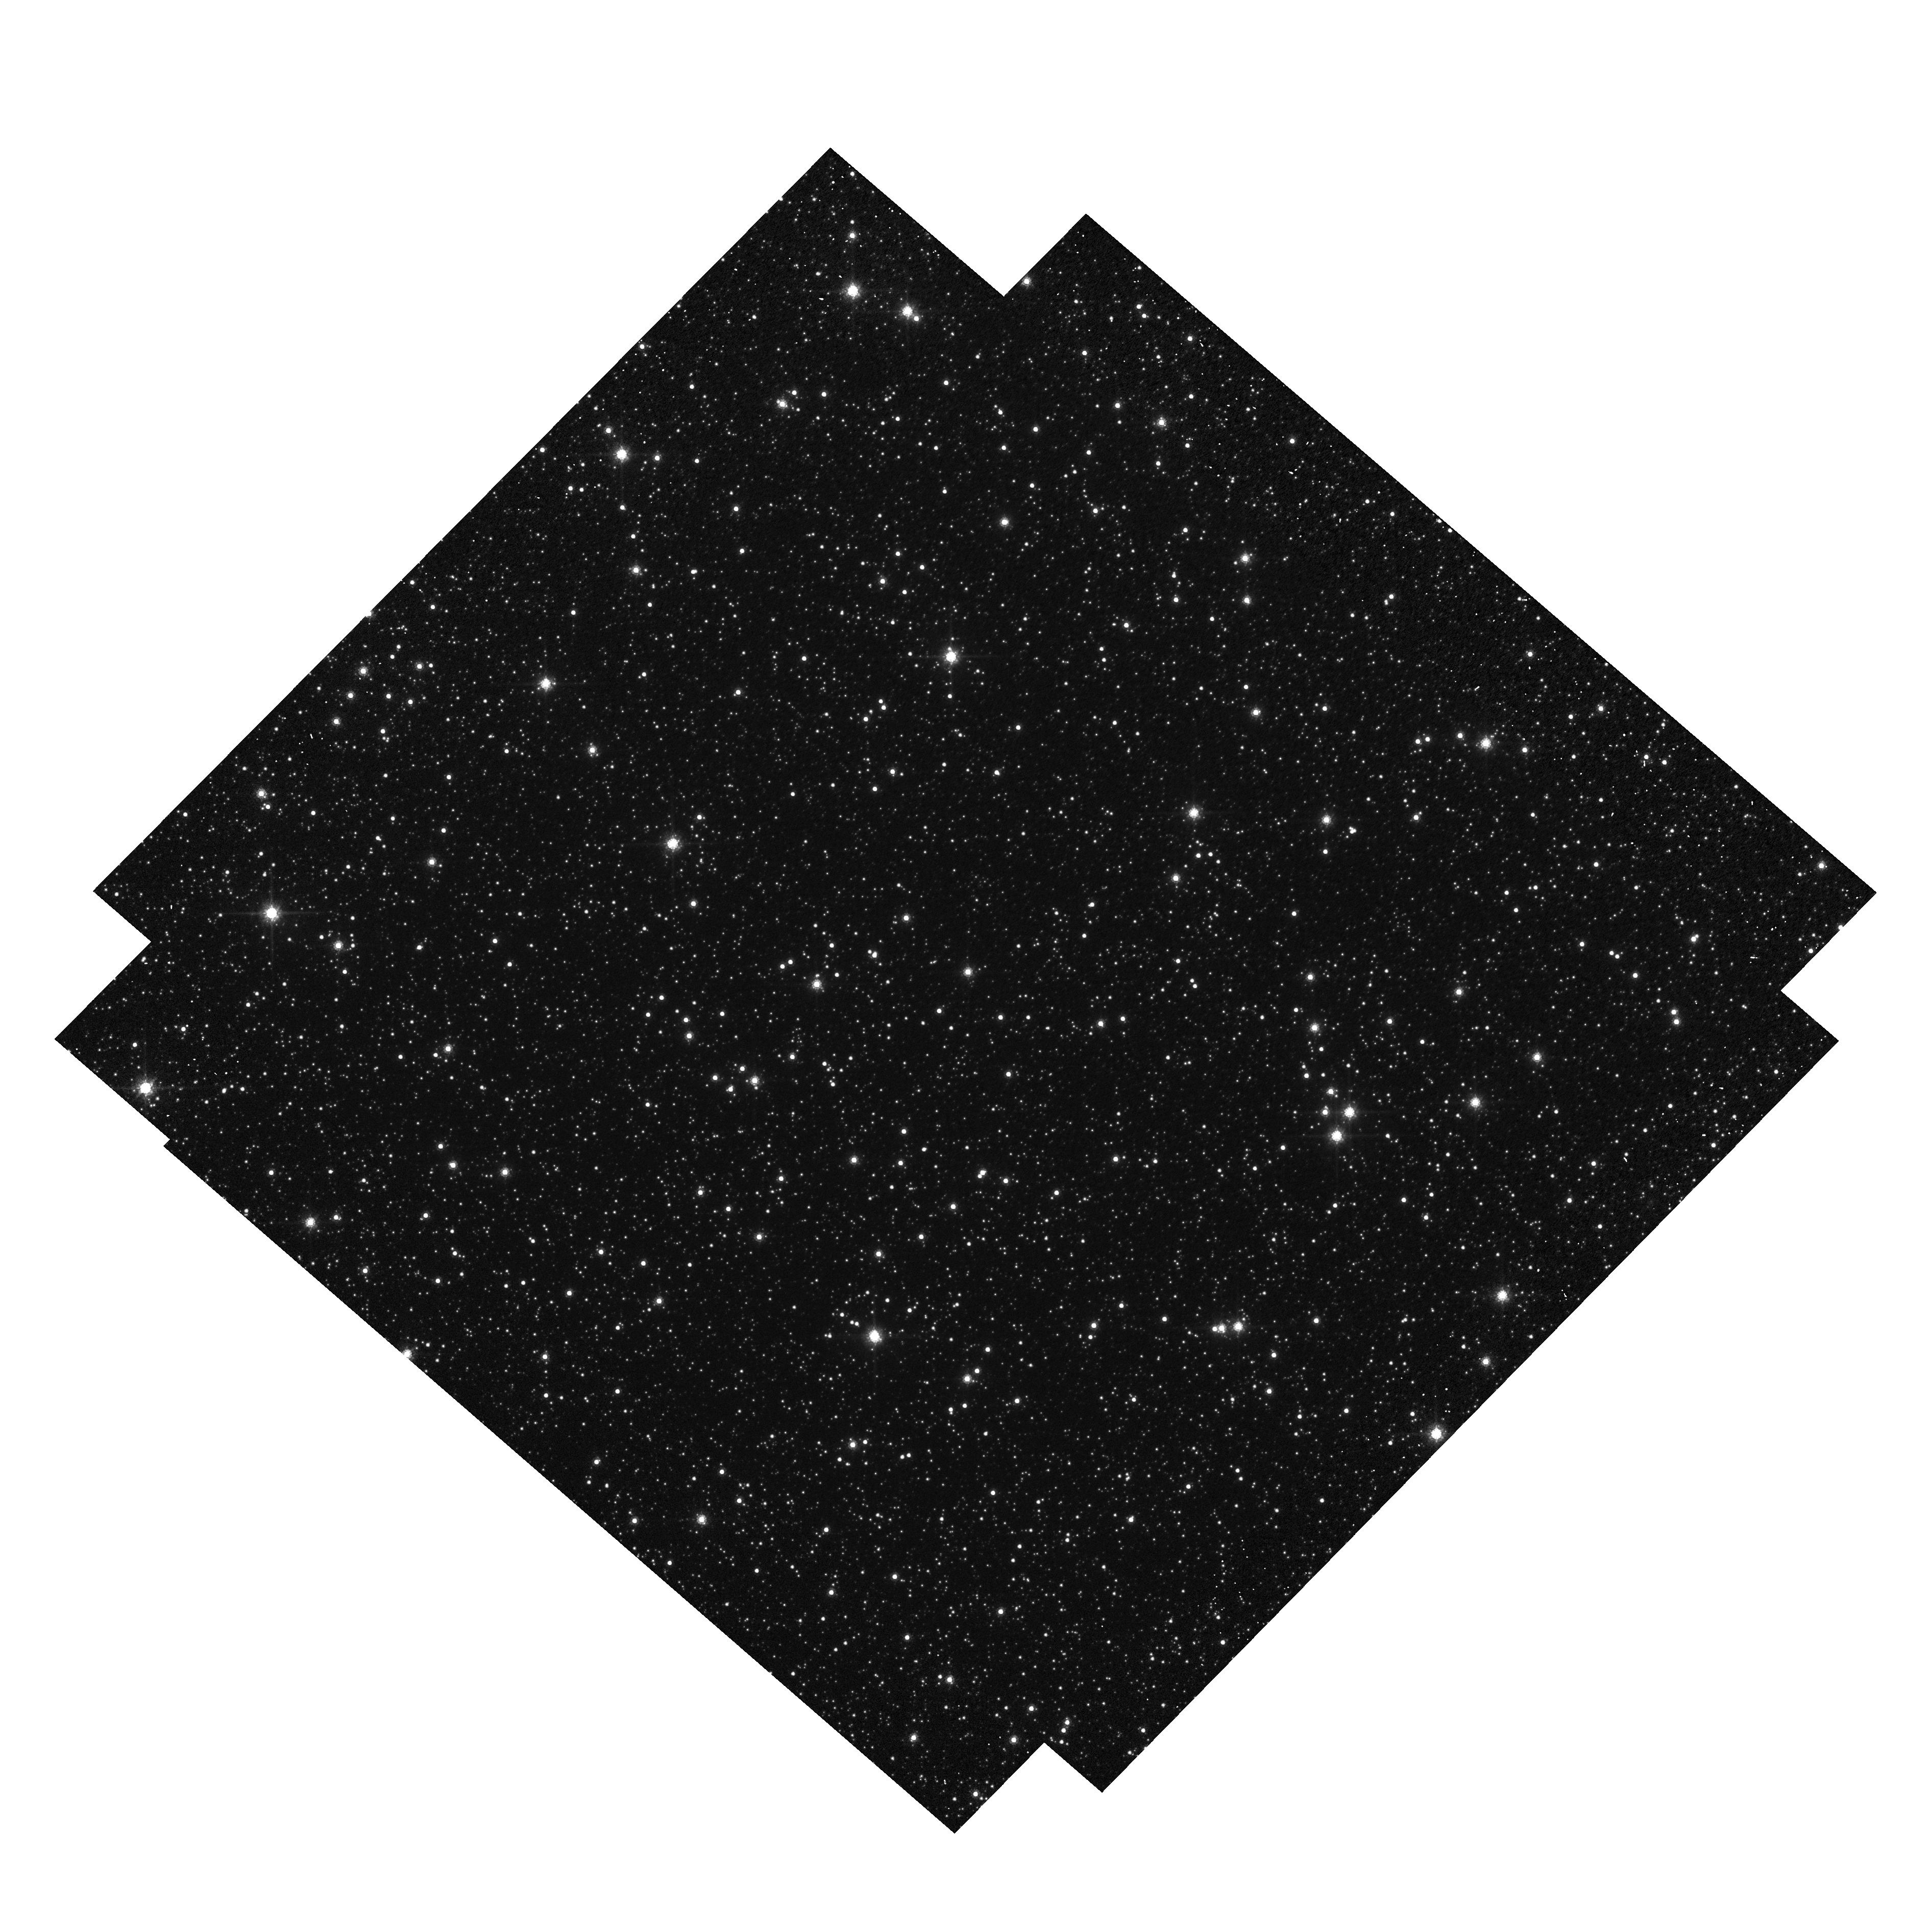
Target: OGLE-2011-BLG-0037
Instrument: WFC3/UVIS
Filter: F814W
Exposure: 2 min
Observation ID: hst_12322_09_wfc3_uvis_f814w_ibnc09

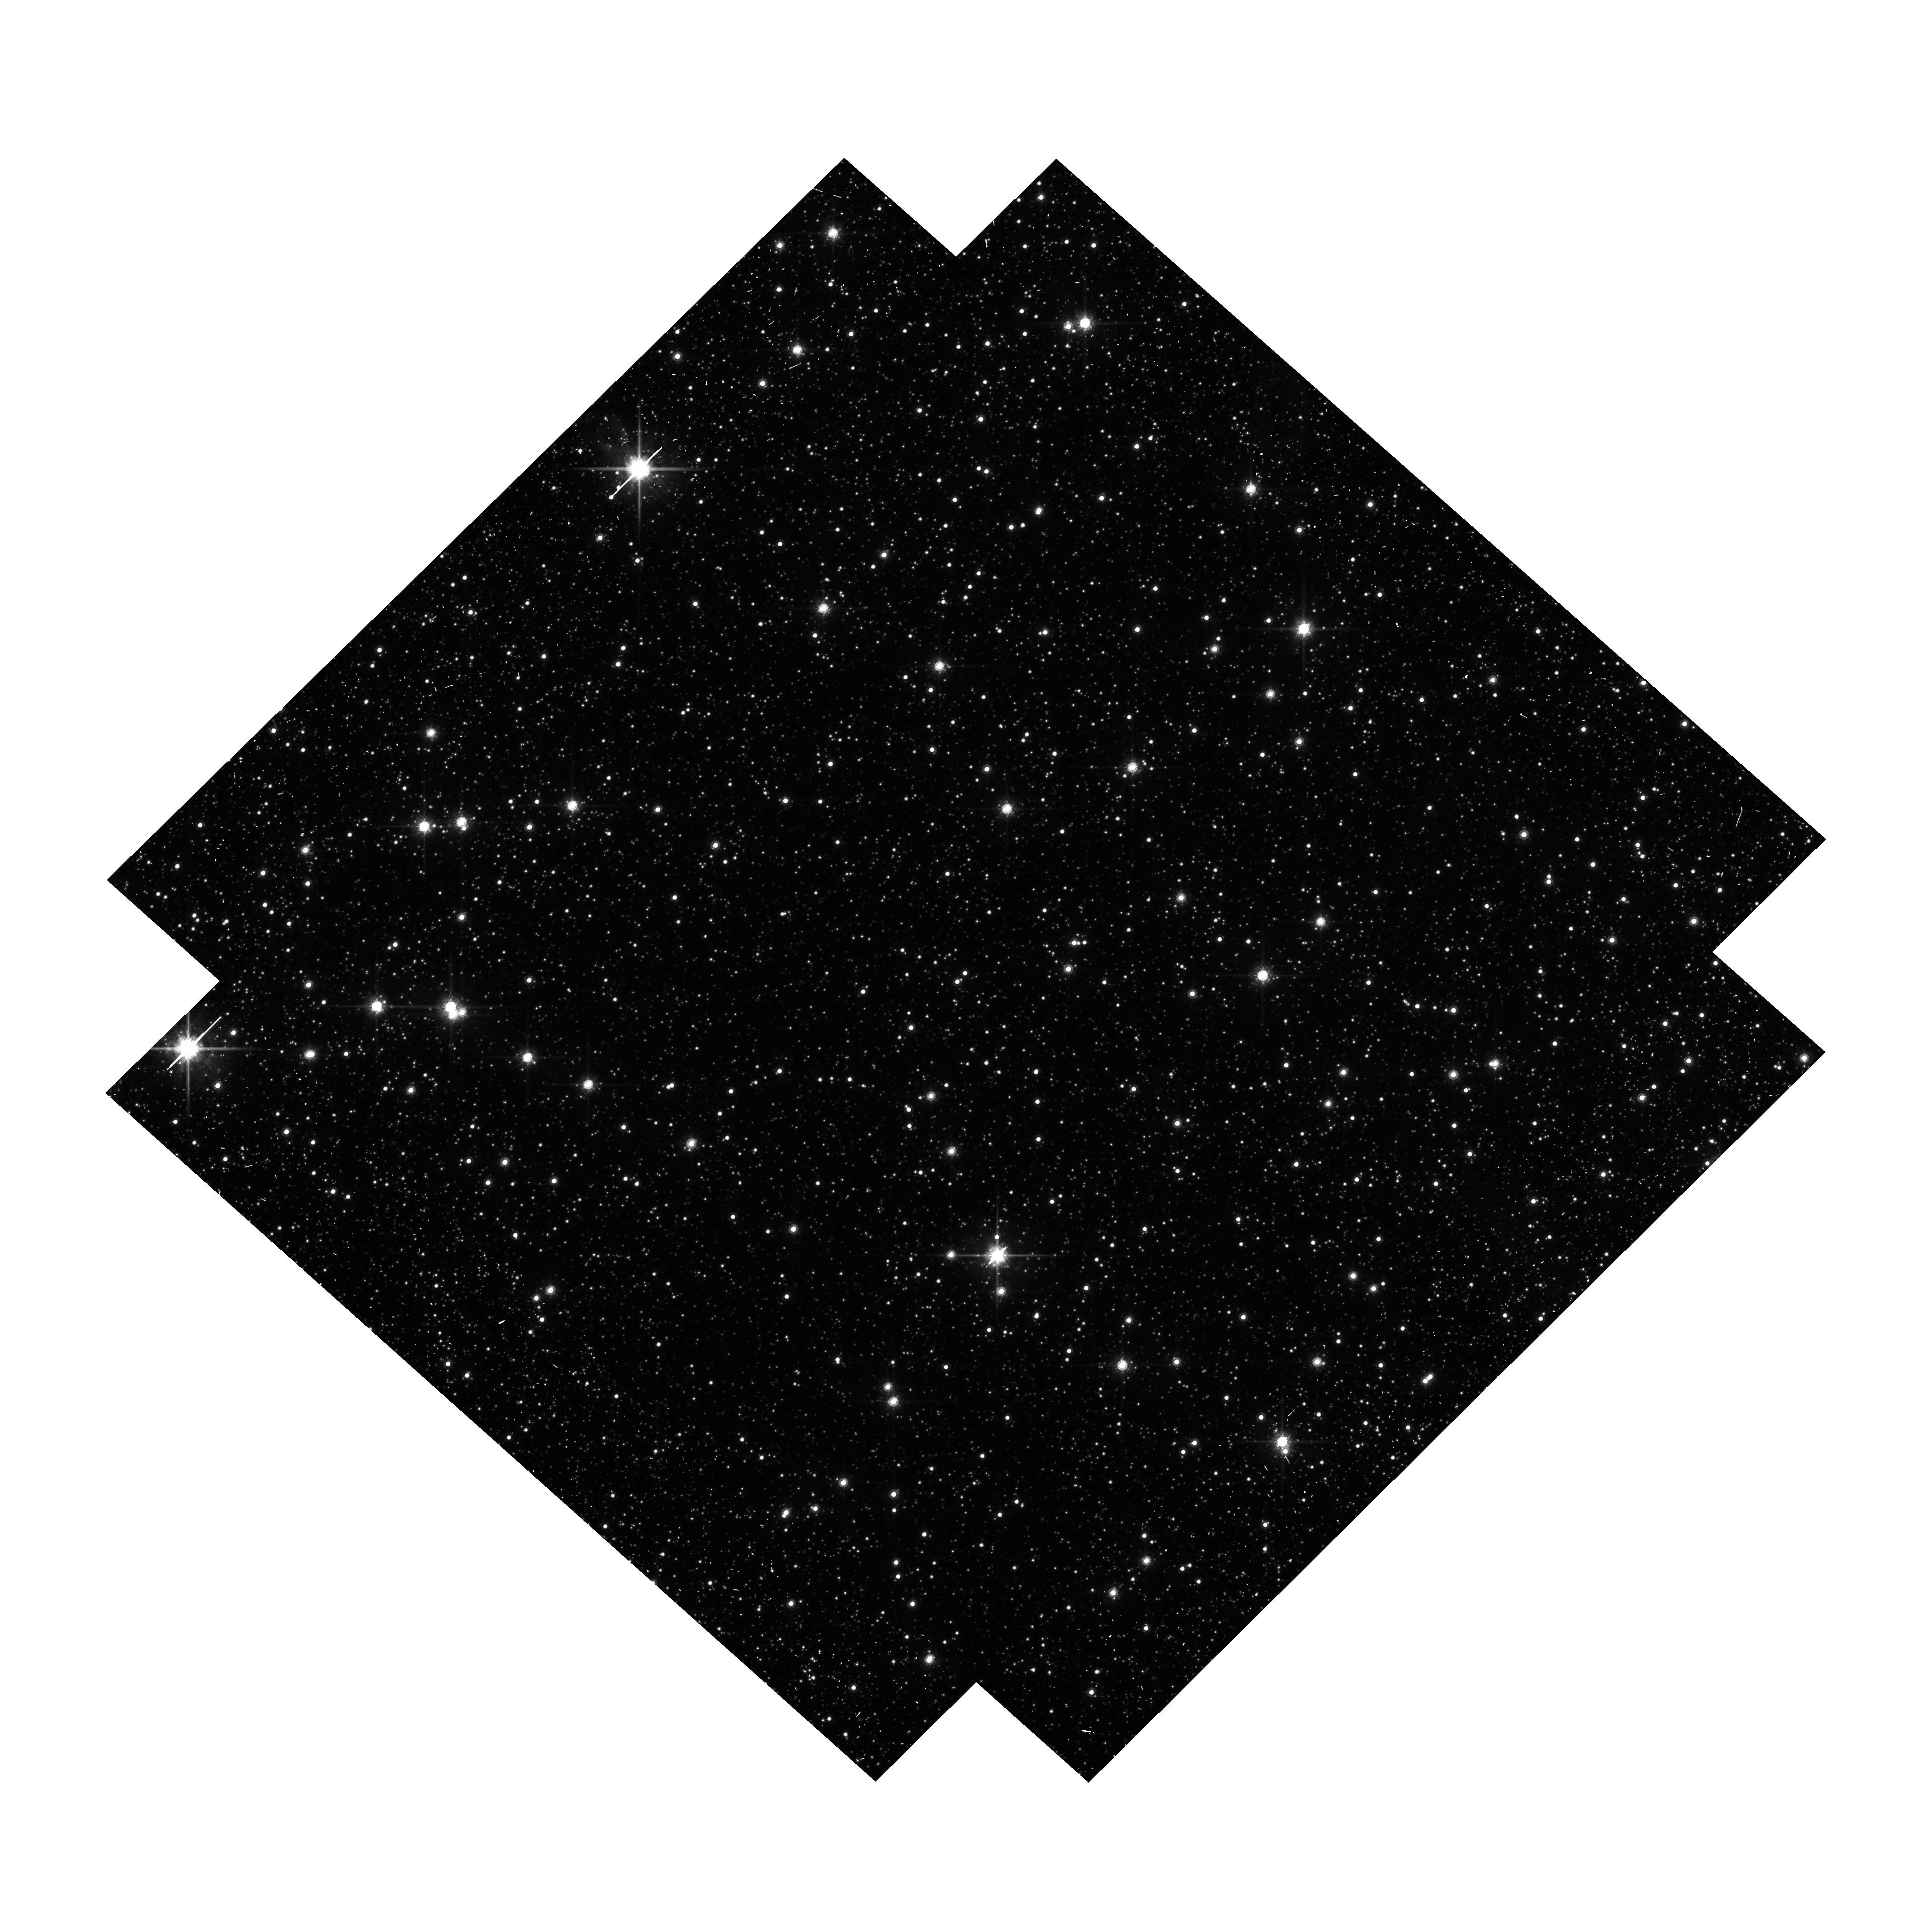
Target: MOA-2009-BLG-260
Instrument: WFC3/UVIS
Filter: F814W
Exposure: 18 min
Observation ID: hst_12322_10_wfc3_uvis_f814w_ibnc10

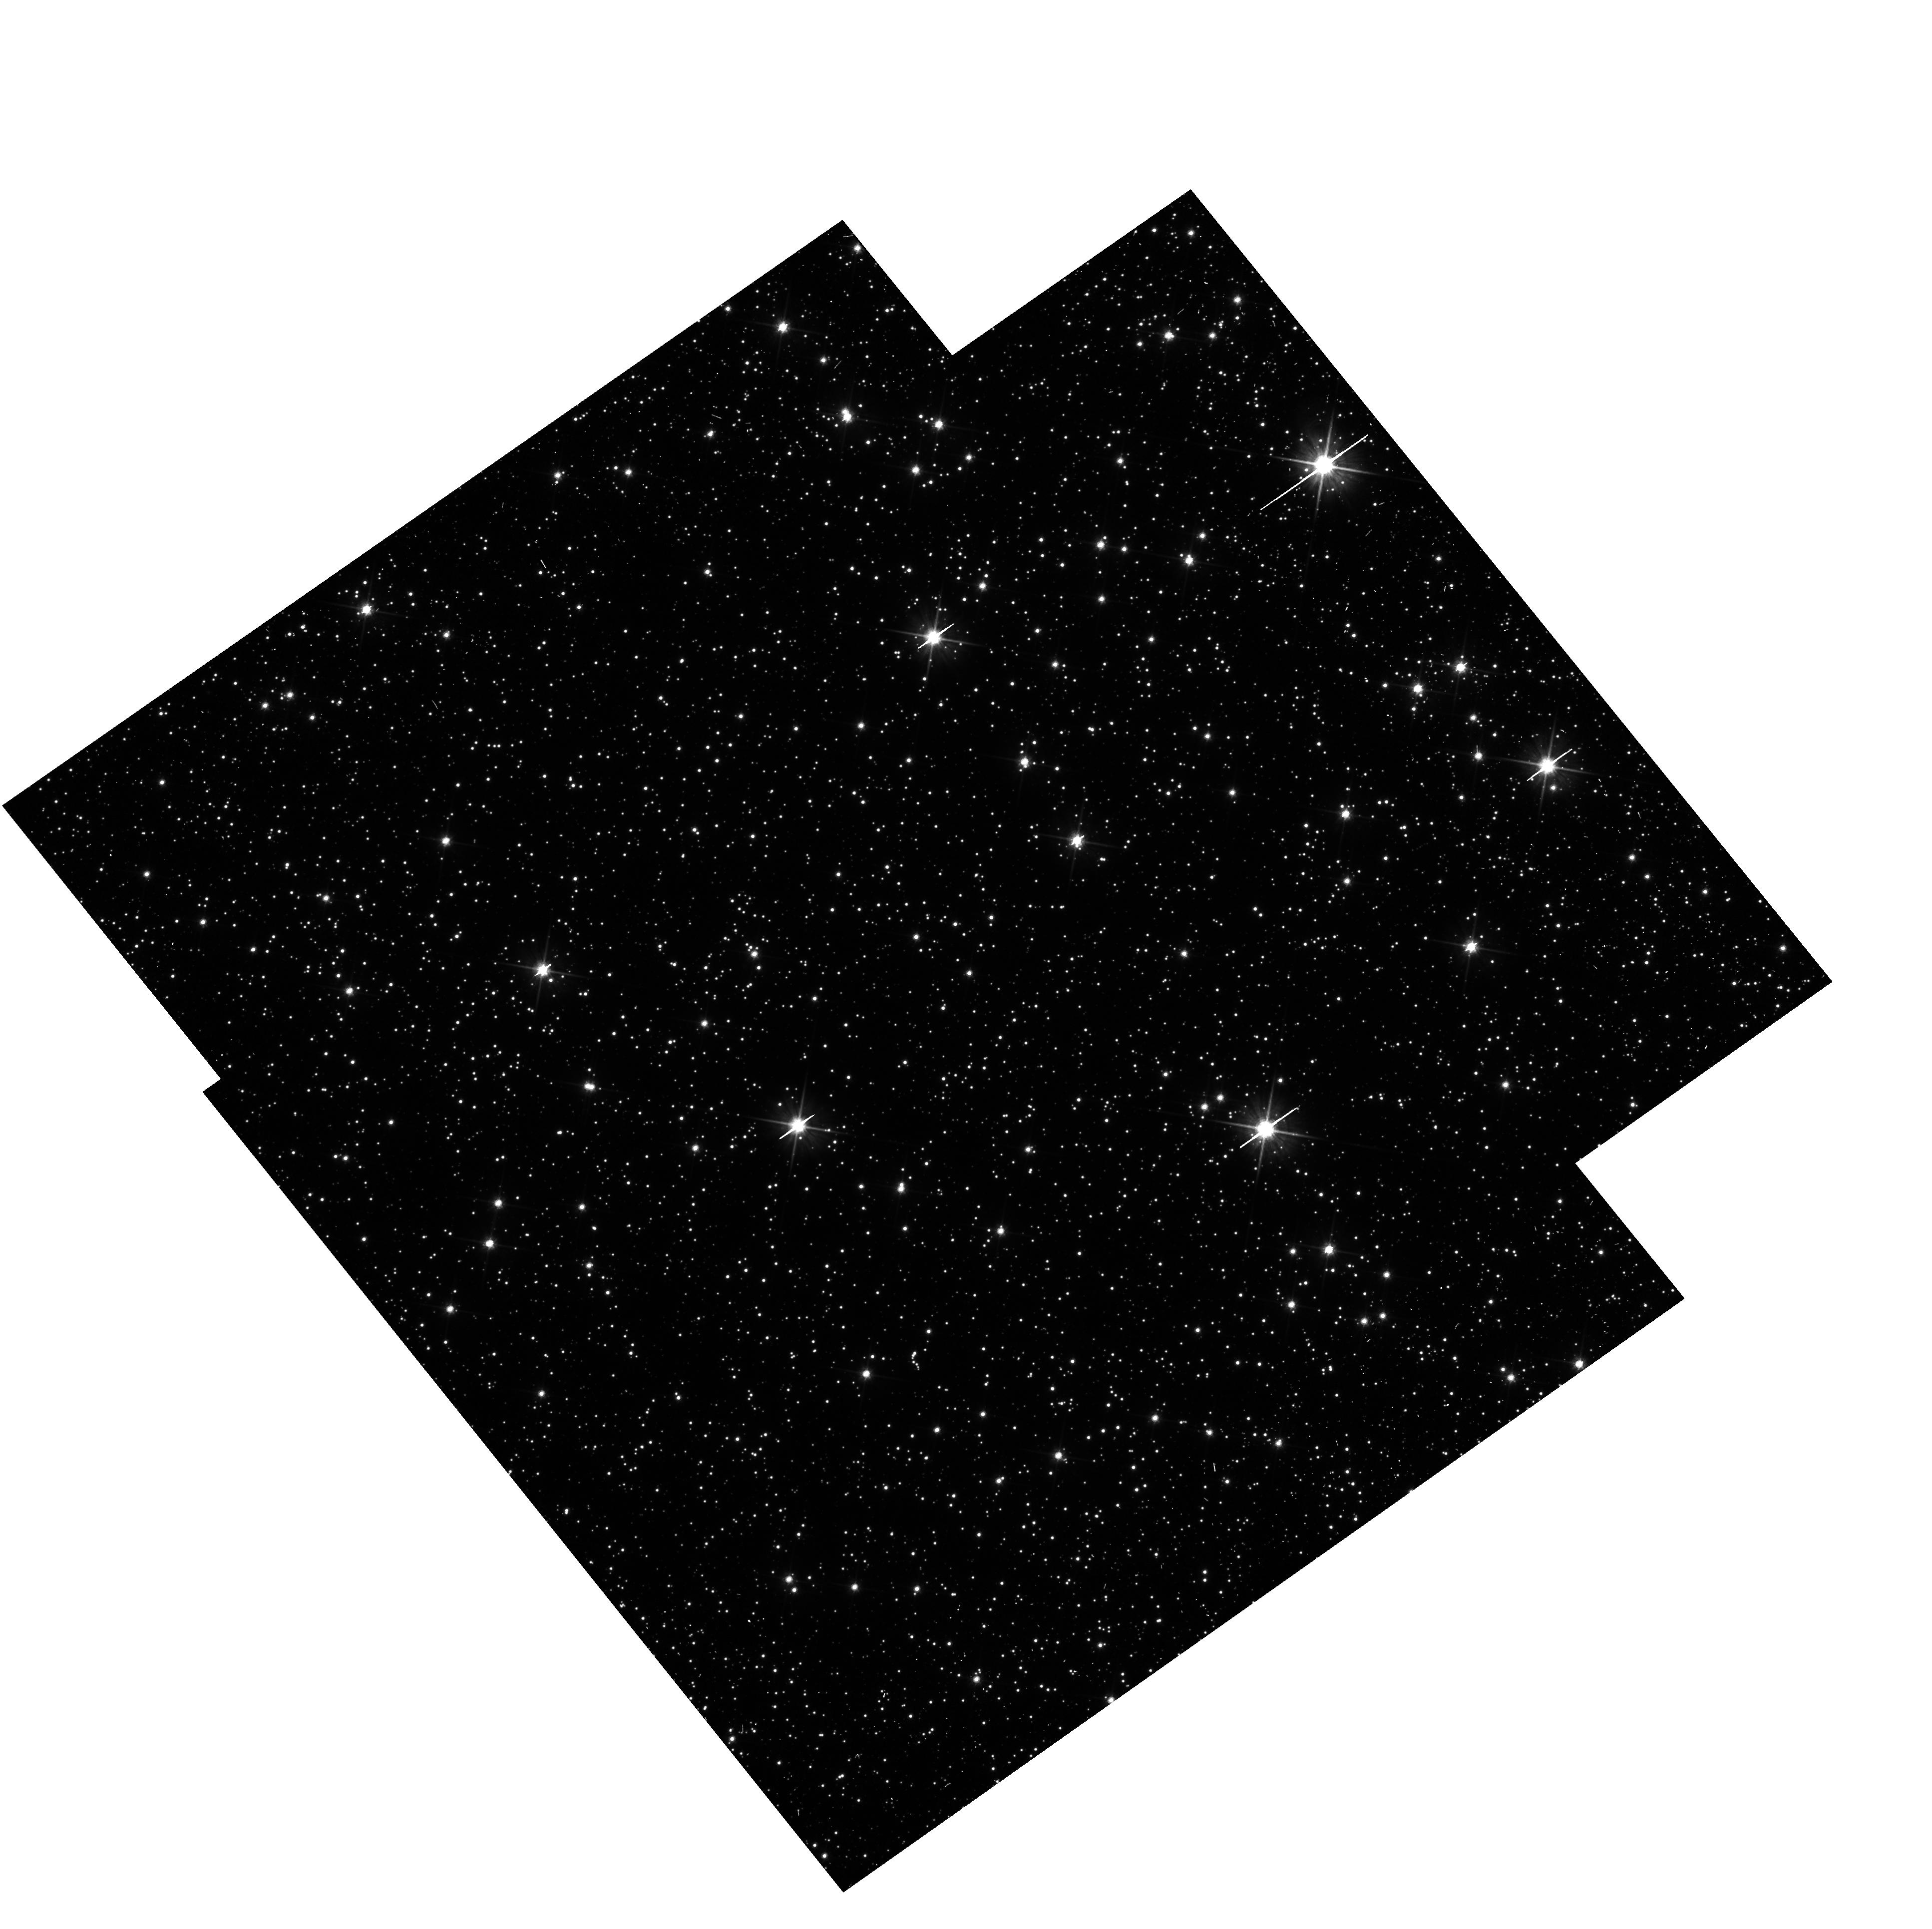
Target: MOA-2010-BLG-364
Instrument: WFC3/UVIS
Filter: F606W
Exposure: 11 min
Observation ID: hst_12322_05_wfc3_uvis_f606w_ibnc05

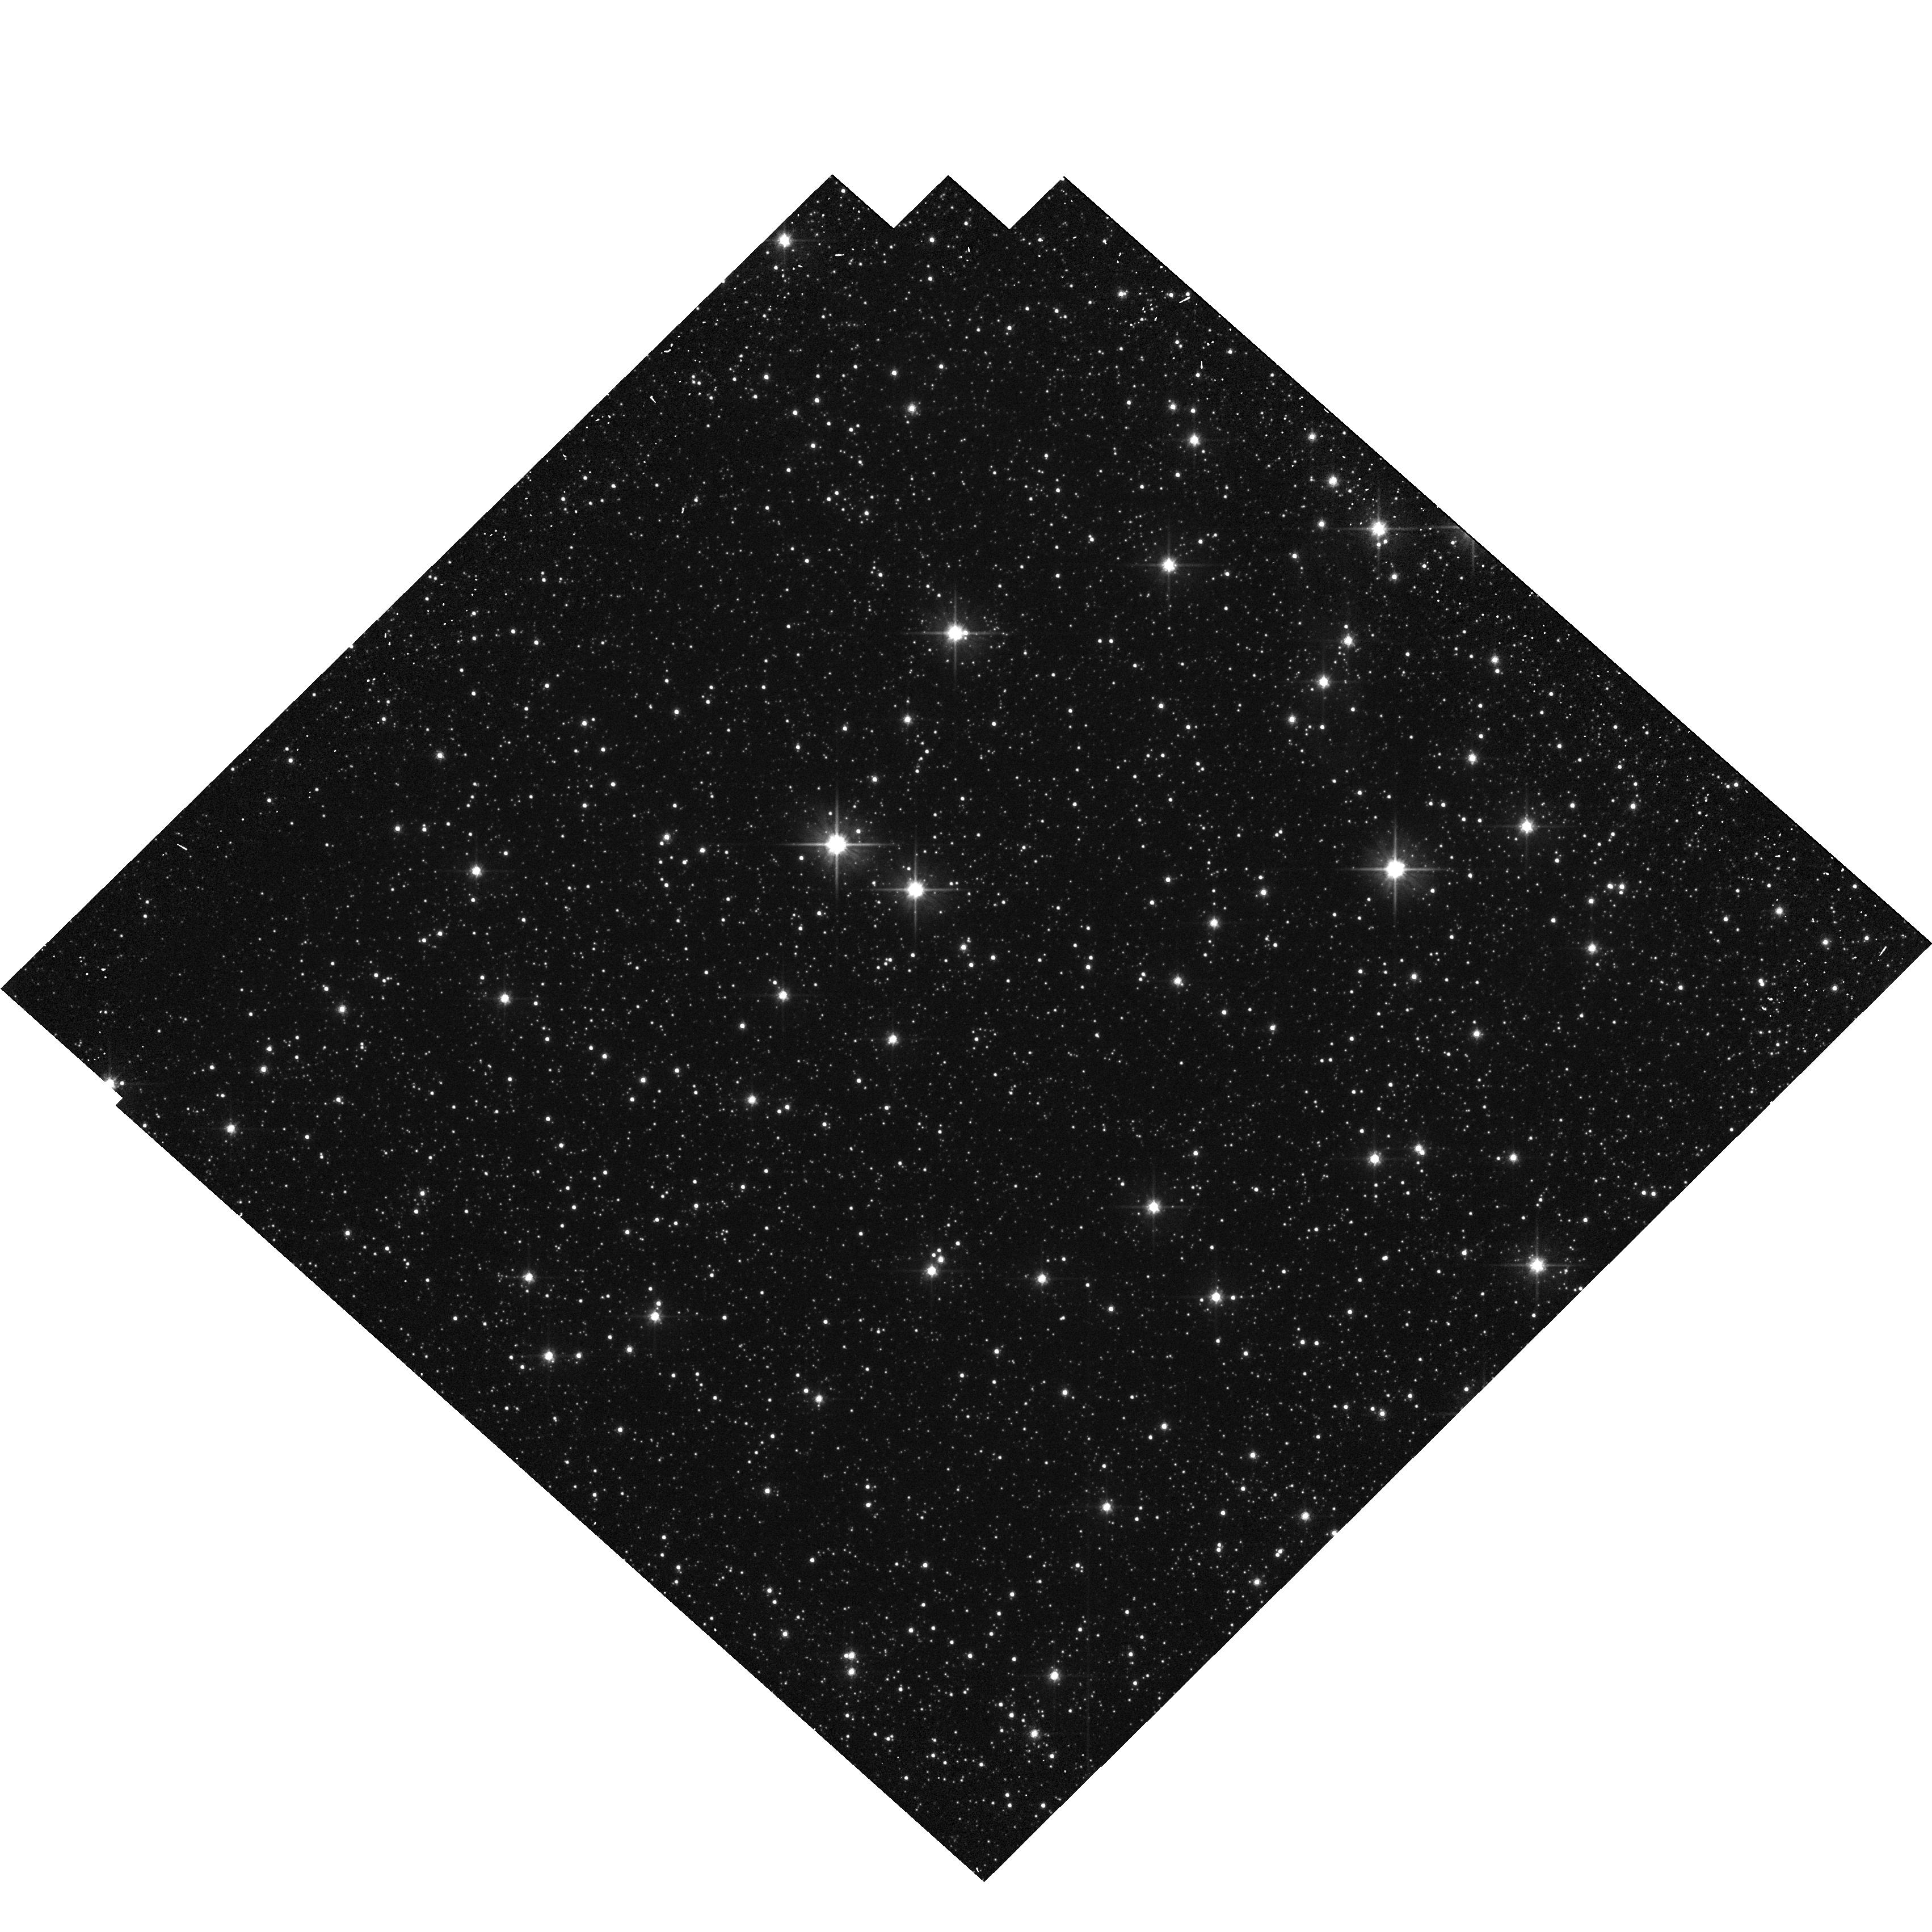
Target: OGLE-2011-BLG-310
Instrument: WFC3/UVIS
Filter: F606W
Exposure: 5 min
Observation ID: hst_12322_08_wfc3_uvis_f606w_ibnc08

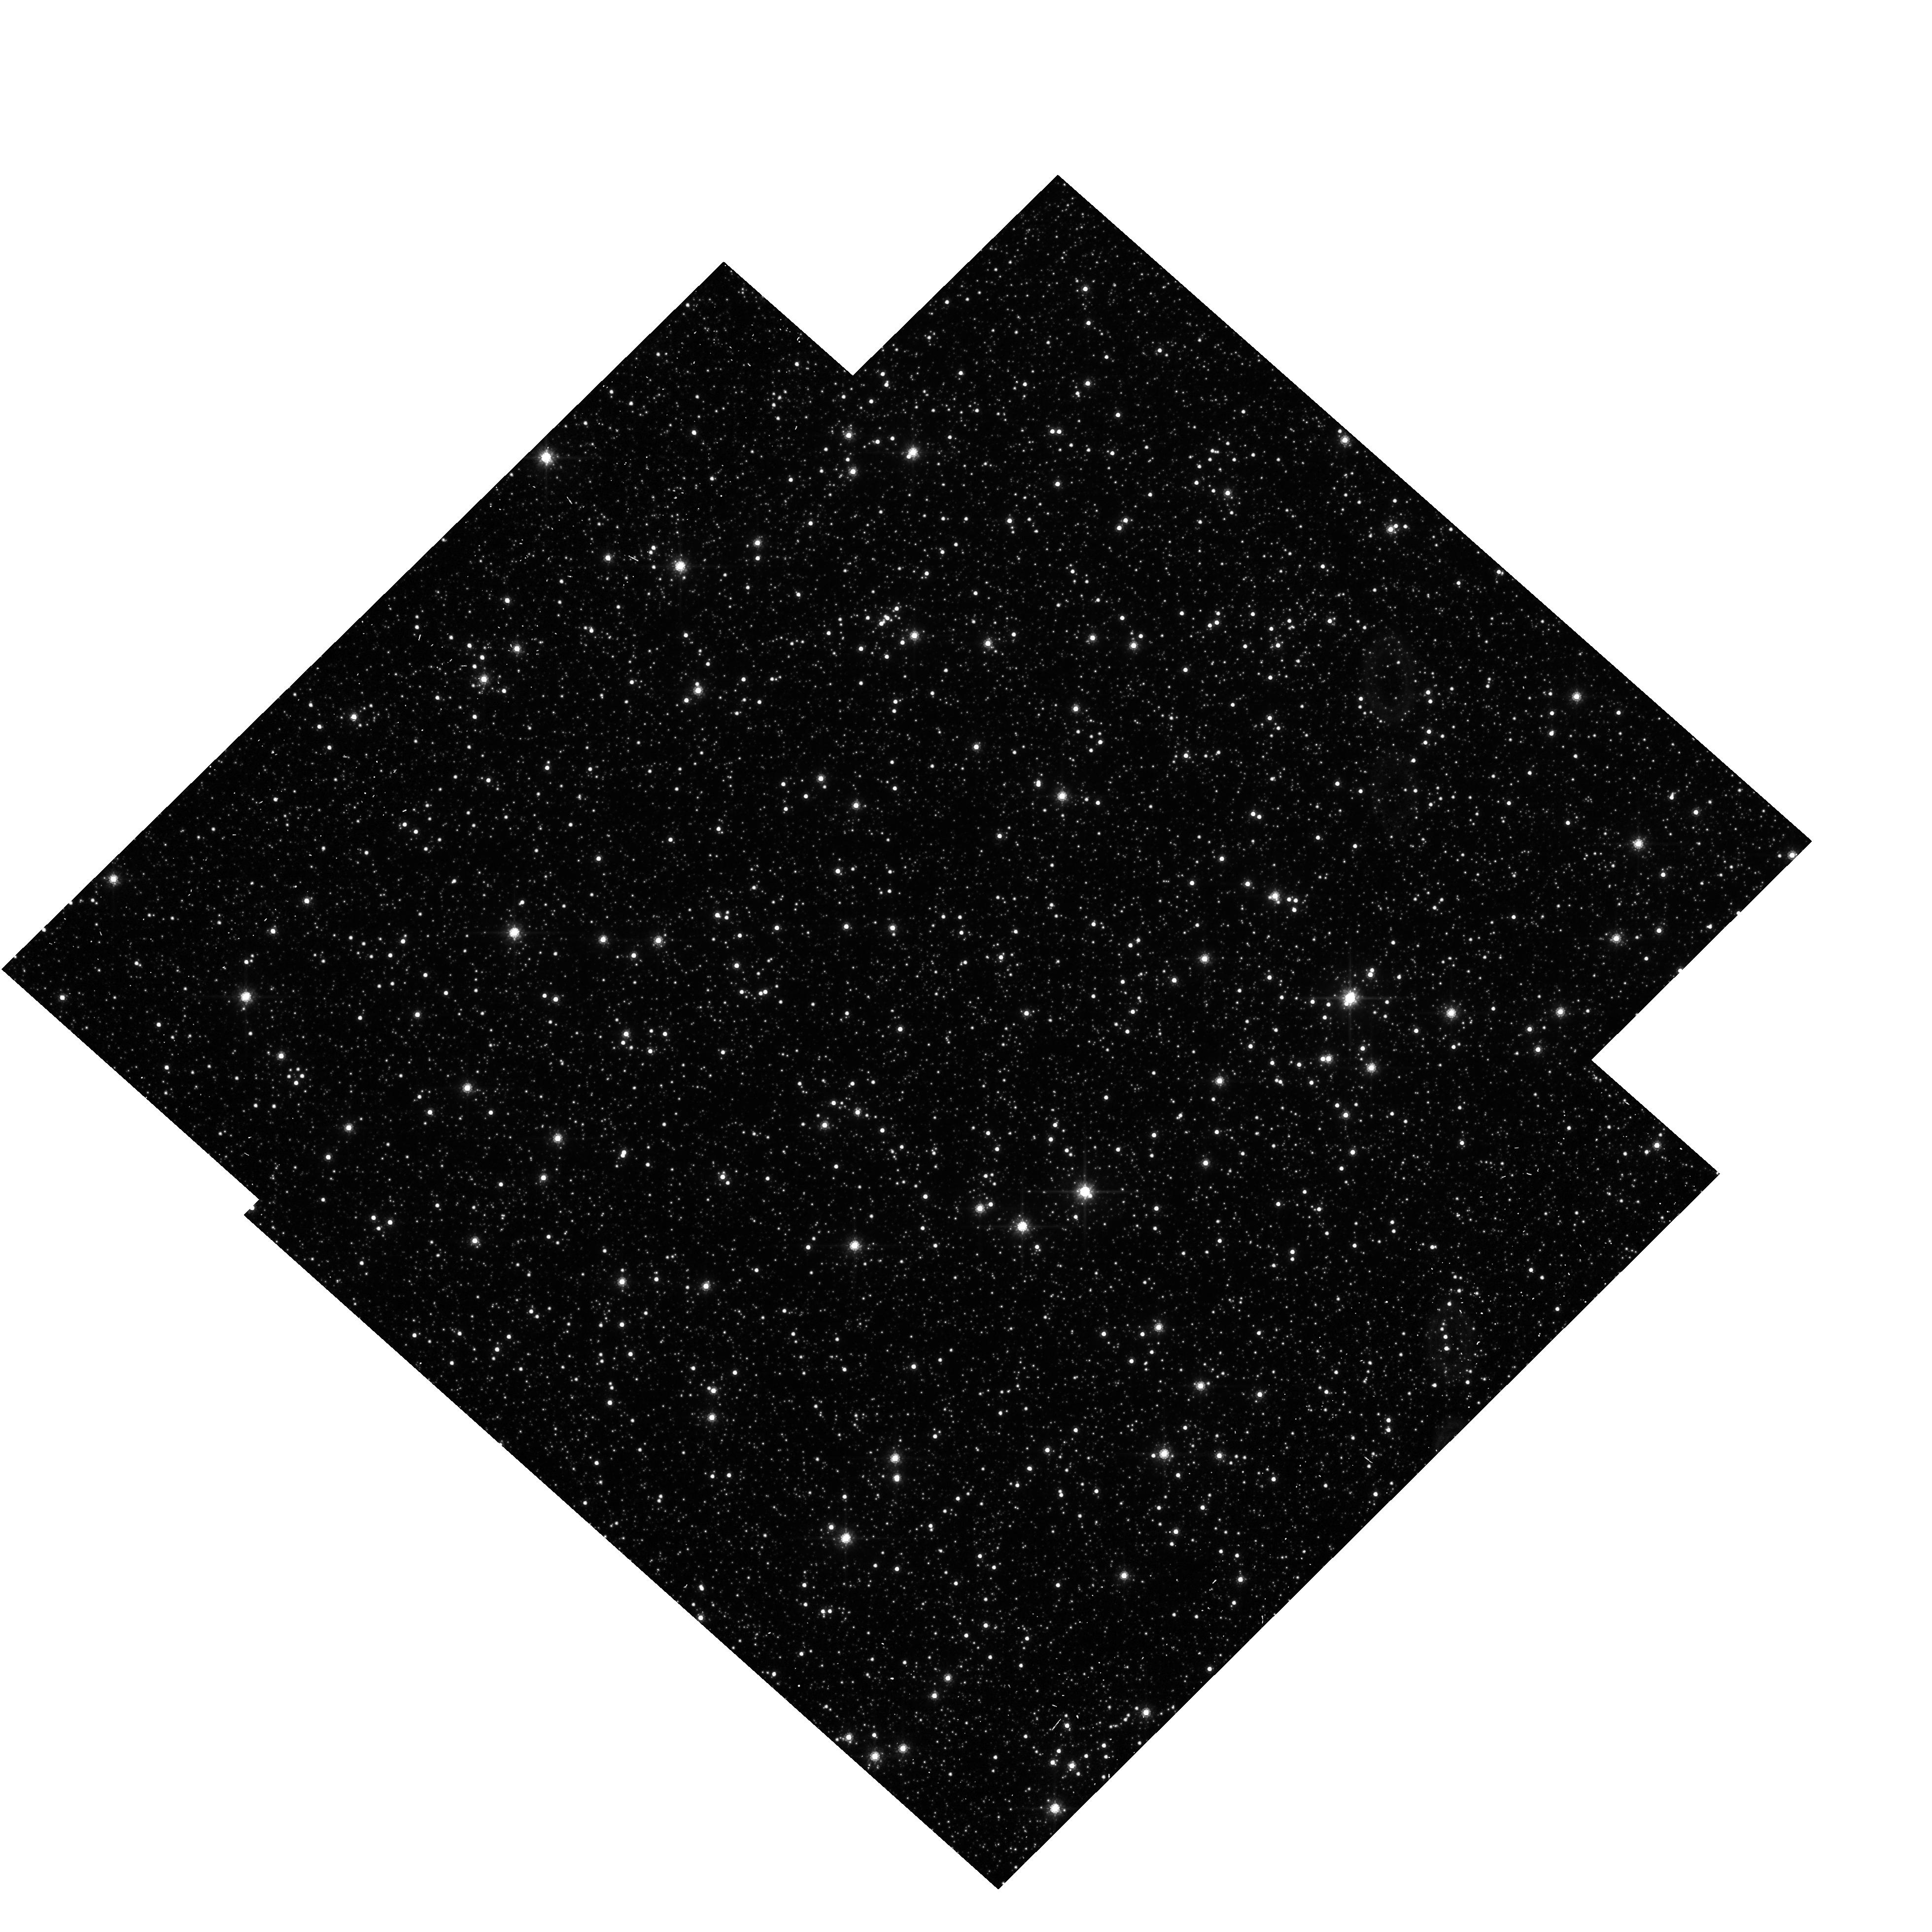
Target: OGLE-2011-BLG-462
Instrument: WFC3/UVIS
Filter: F814W
Exposure: 7 min
Observation ID: hst_12322_06_wfc3_uvis_f814w_ibnc06

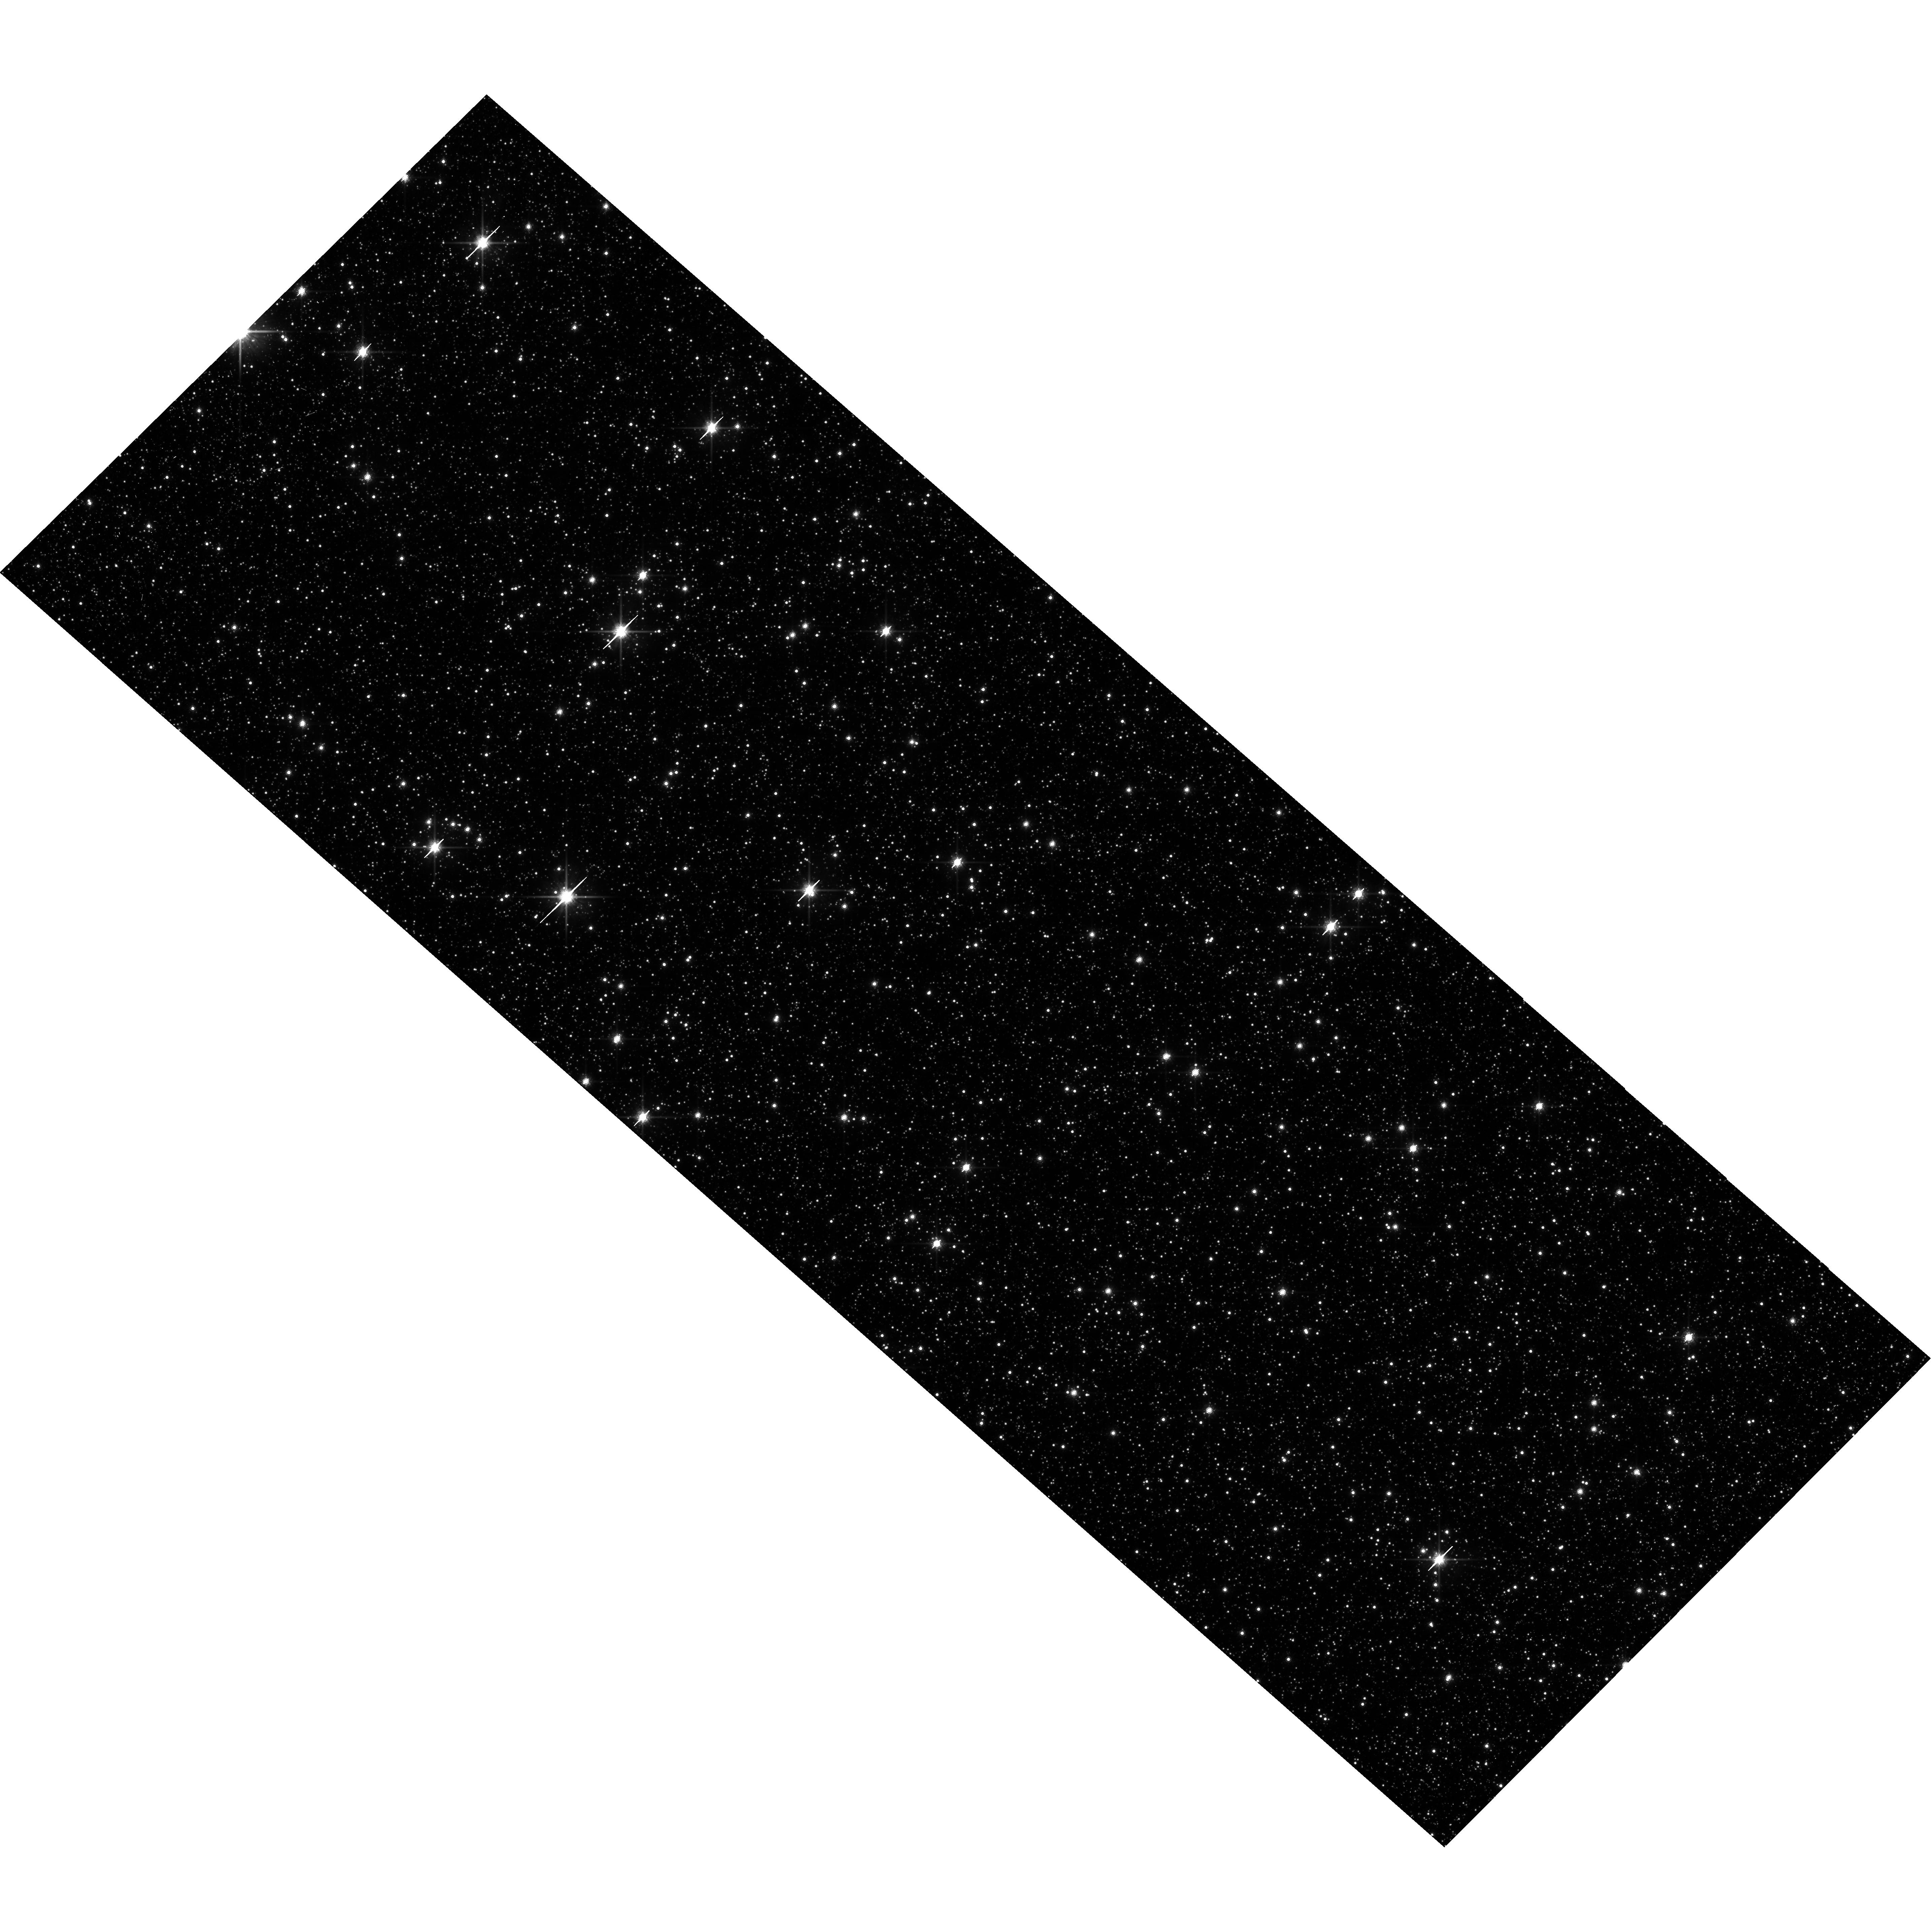
Target: MOA-2010-BLG-482
Instrument: WFC3/UVIS
Filter: F814W
Exposure: 23 min
Observation ID: hst_12322_01_wfc3_uvis_f814w_ibnc01

Detecting Isolated Black Holes through Astrometric Microlensing (PI: Sahu, Kailash C.)

This proposal aims to make the first detection of isolated stellar-mass black holes (BHs) in the Milky Way, and to determine their masses. Until now, the only directly measured BH masses have come from radial-velocity measurements of X-ray binaries. Our proposed method uses the astrometric shifts that occur when a Galactic-bulge microlensing event is caused by a BH lens. Out of the hundreds of bulge microlensing events found annually by the OGLE and MOA surveys, a few are found to have very long durations (>200 days). It is generally believed that the majority of these long-duration events are caused by lenses that are isolated BHs. To test this hypothesis, we will carry out high-precision astrometry of 5 long-duration events, using the WFC. The expected astrometric signal from a BH lens is >1.4 mas, at least 7 times the demonstrated astrometric precision attainable with the WFC. This proposal will thus potentially lead to the first unambiguous detection of isolated stellar-mass BHs, and the first direct mass measurement for isolated stellar-mass BHs through any technique. Detection of several BHs will provide information on the frequency of BHs in the Galaxy, with implications for the slope of the IMF at high masses, the minimum mass of progenitors that produce BHs, and constraints on theoretical models of BH formation.